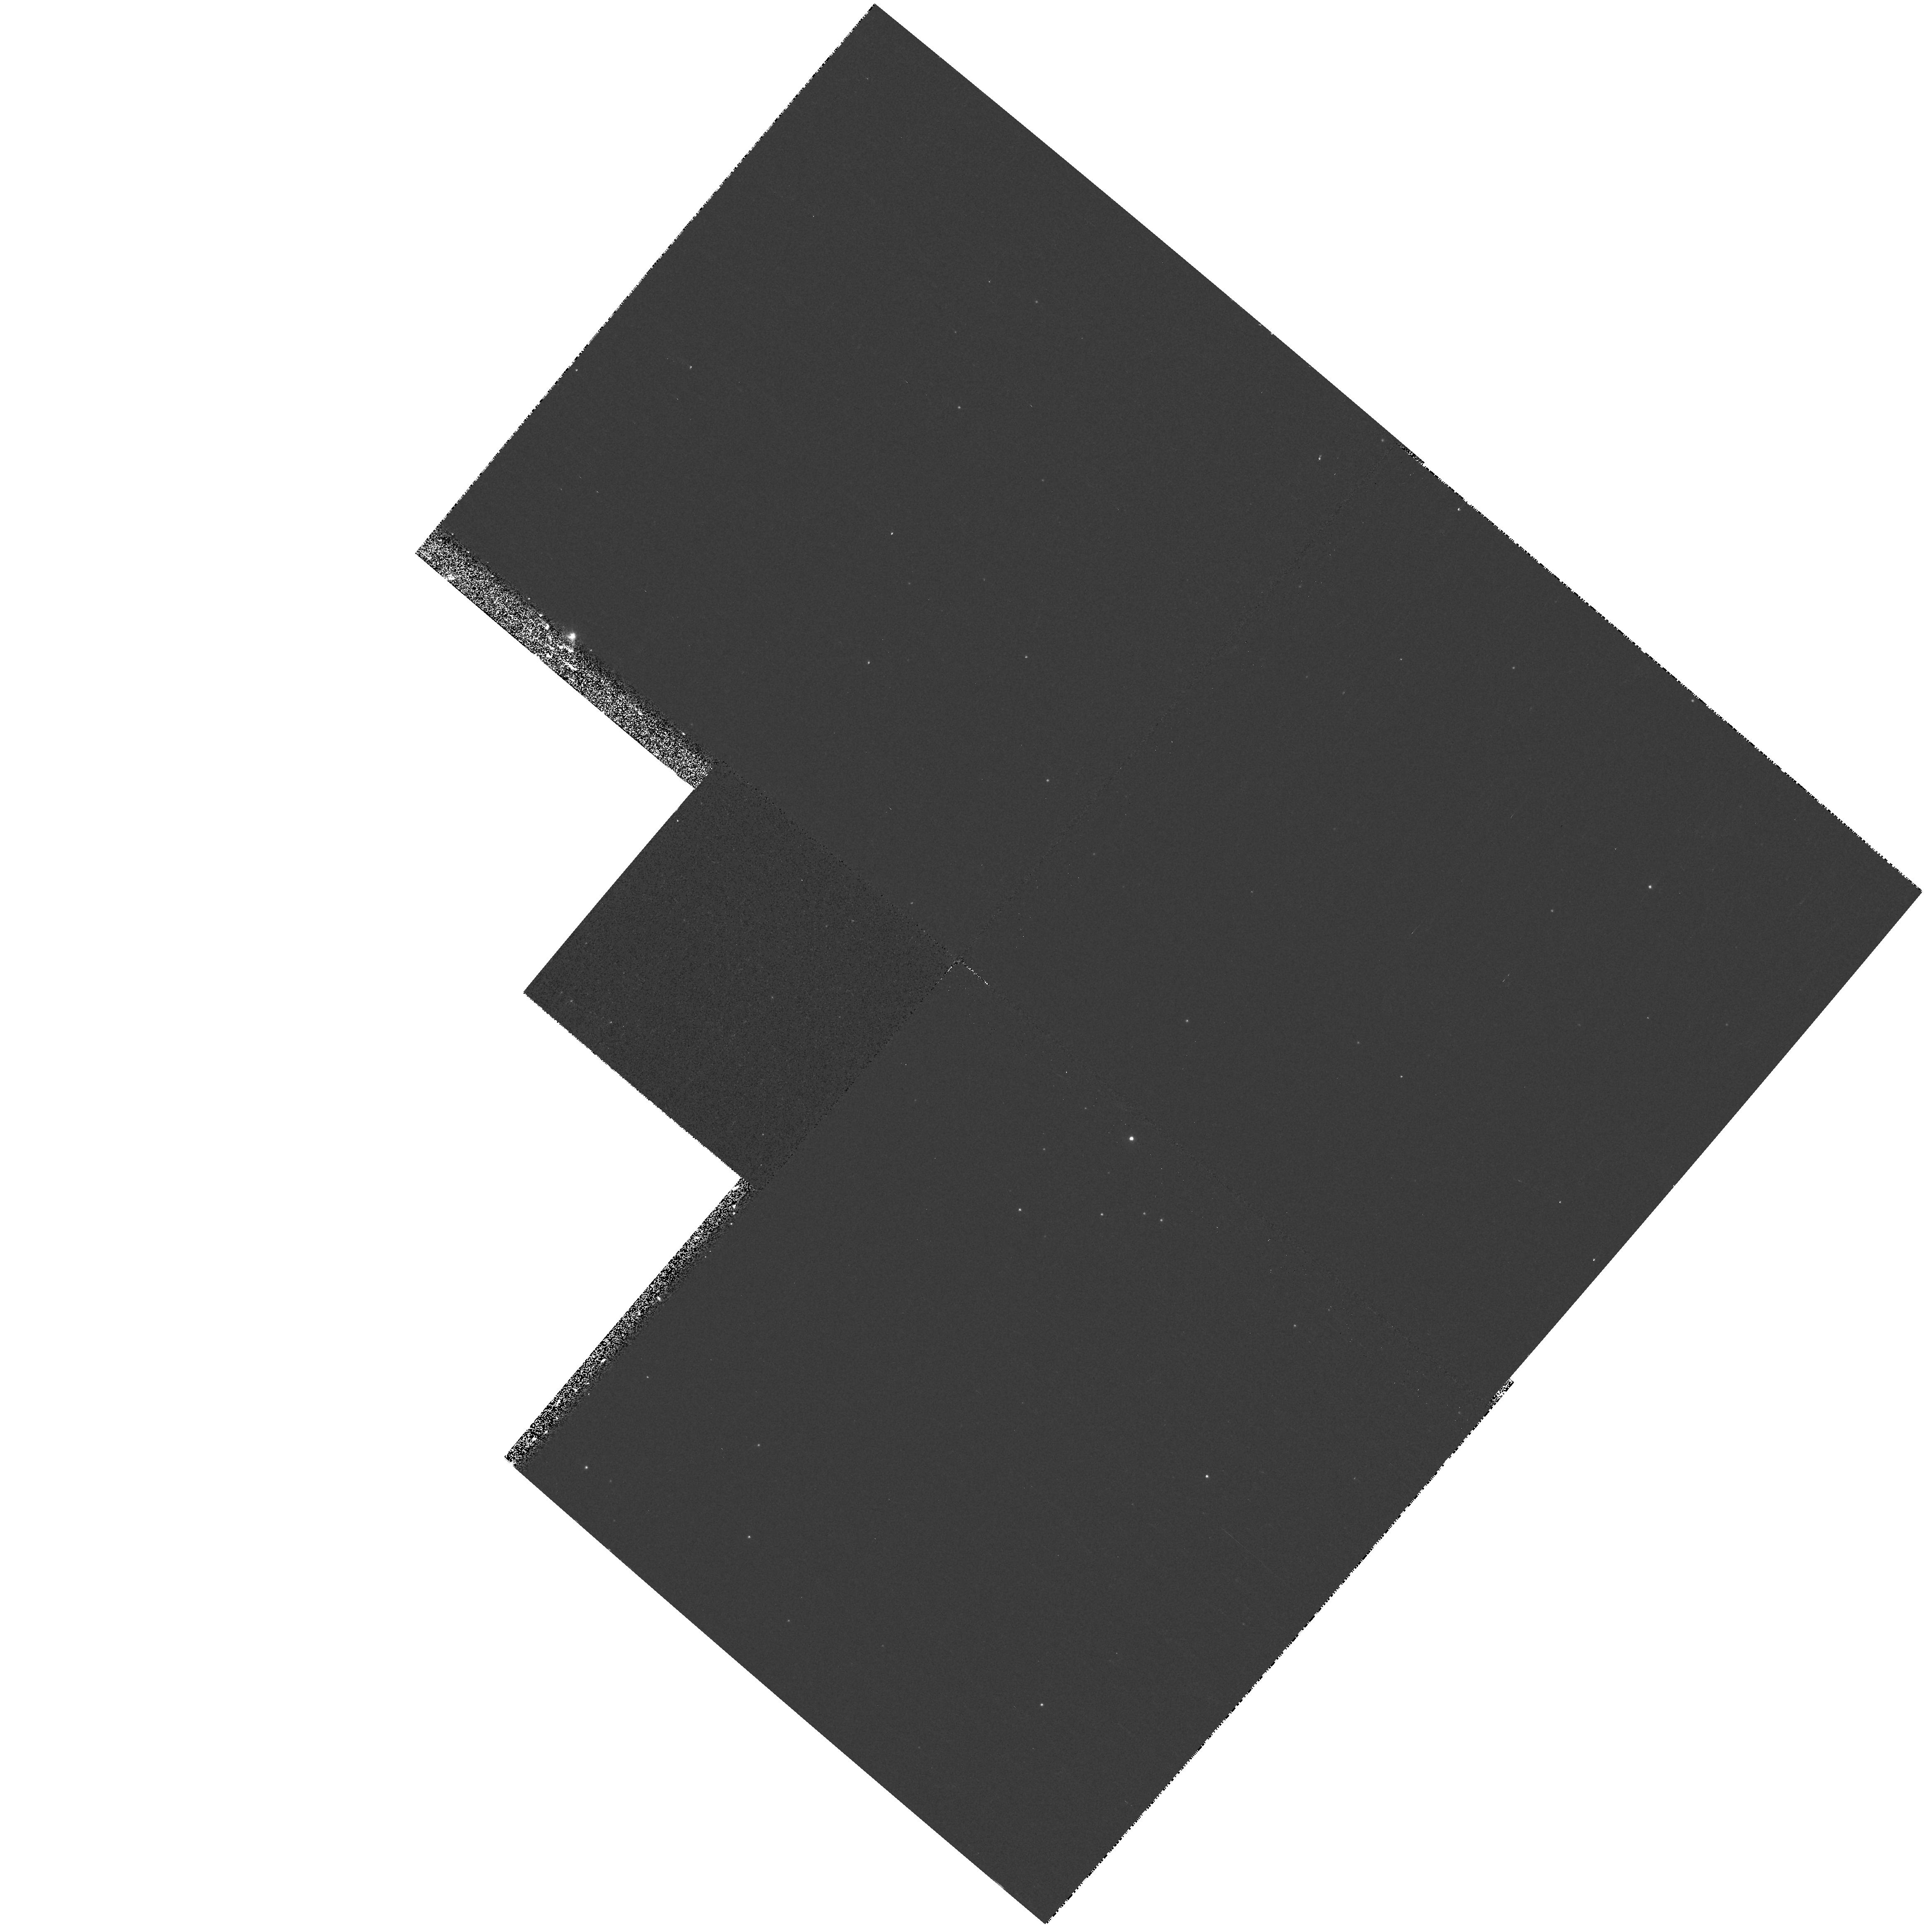
Target: NGC6822-PARFIELD37
Instrument: WFPC2/PC
Filter: F336W
Exposure: 10 min
Observation ID: hst_8675_37_wfpc2_pc_f336w_u66437

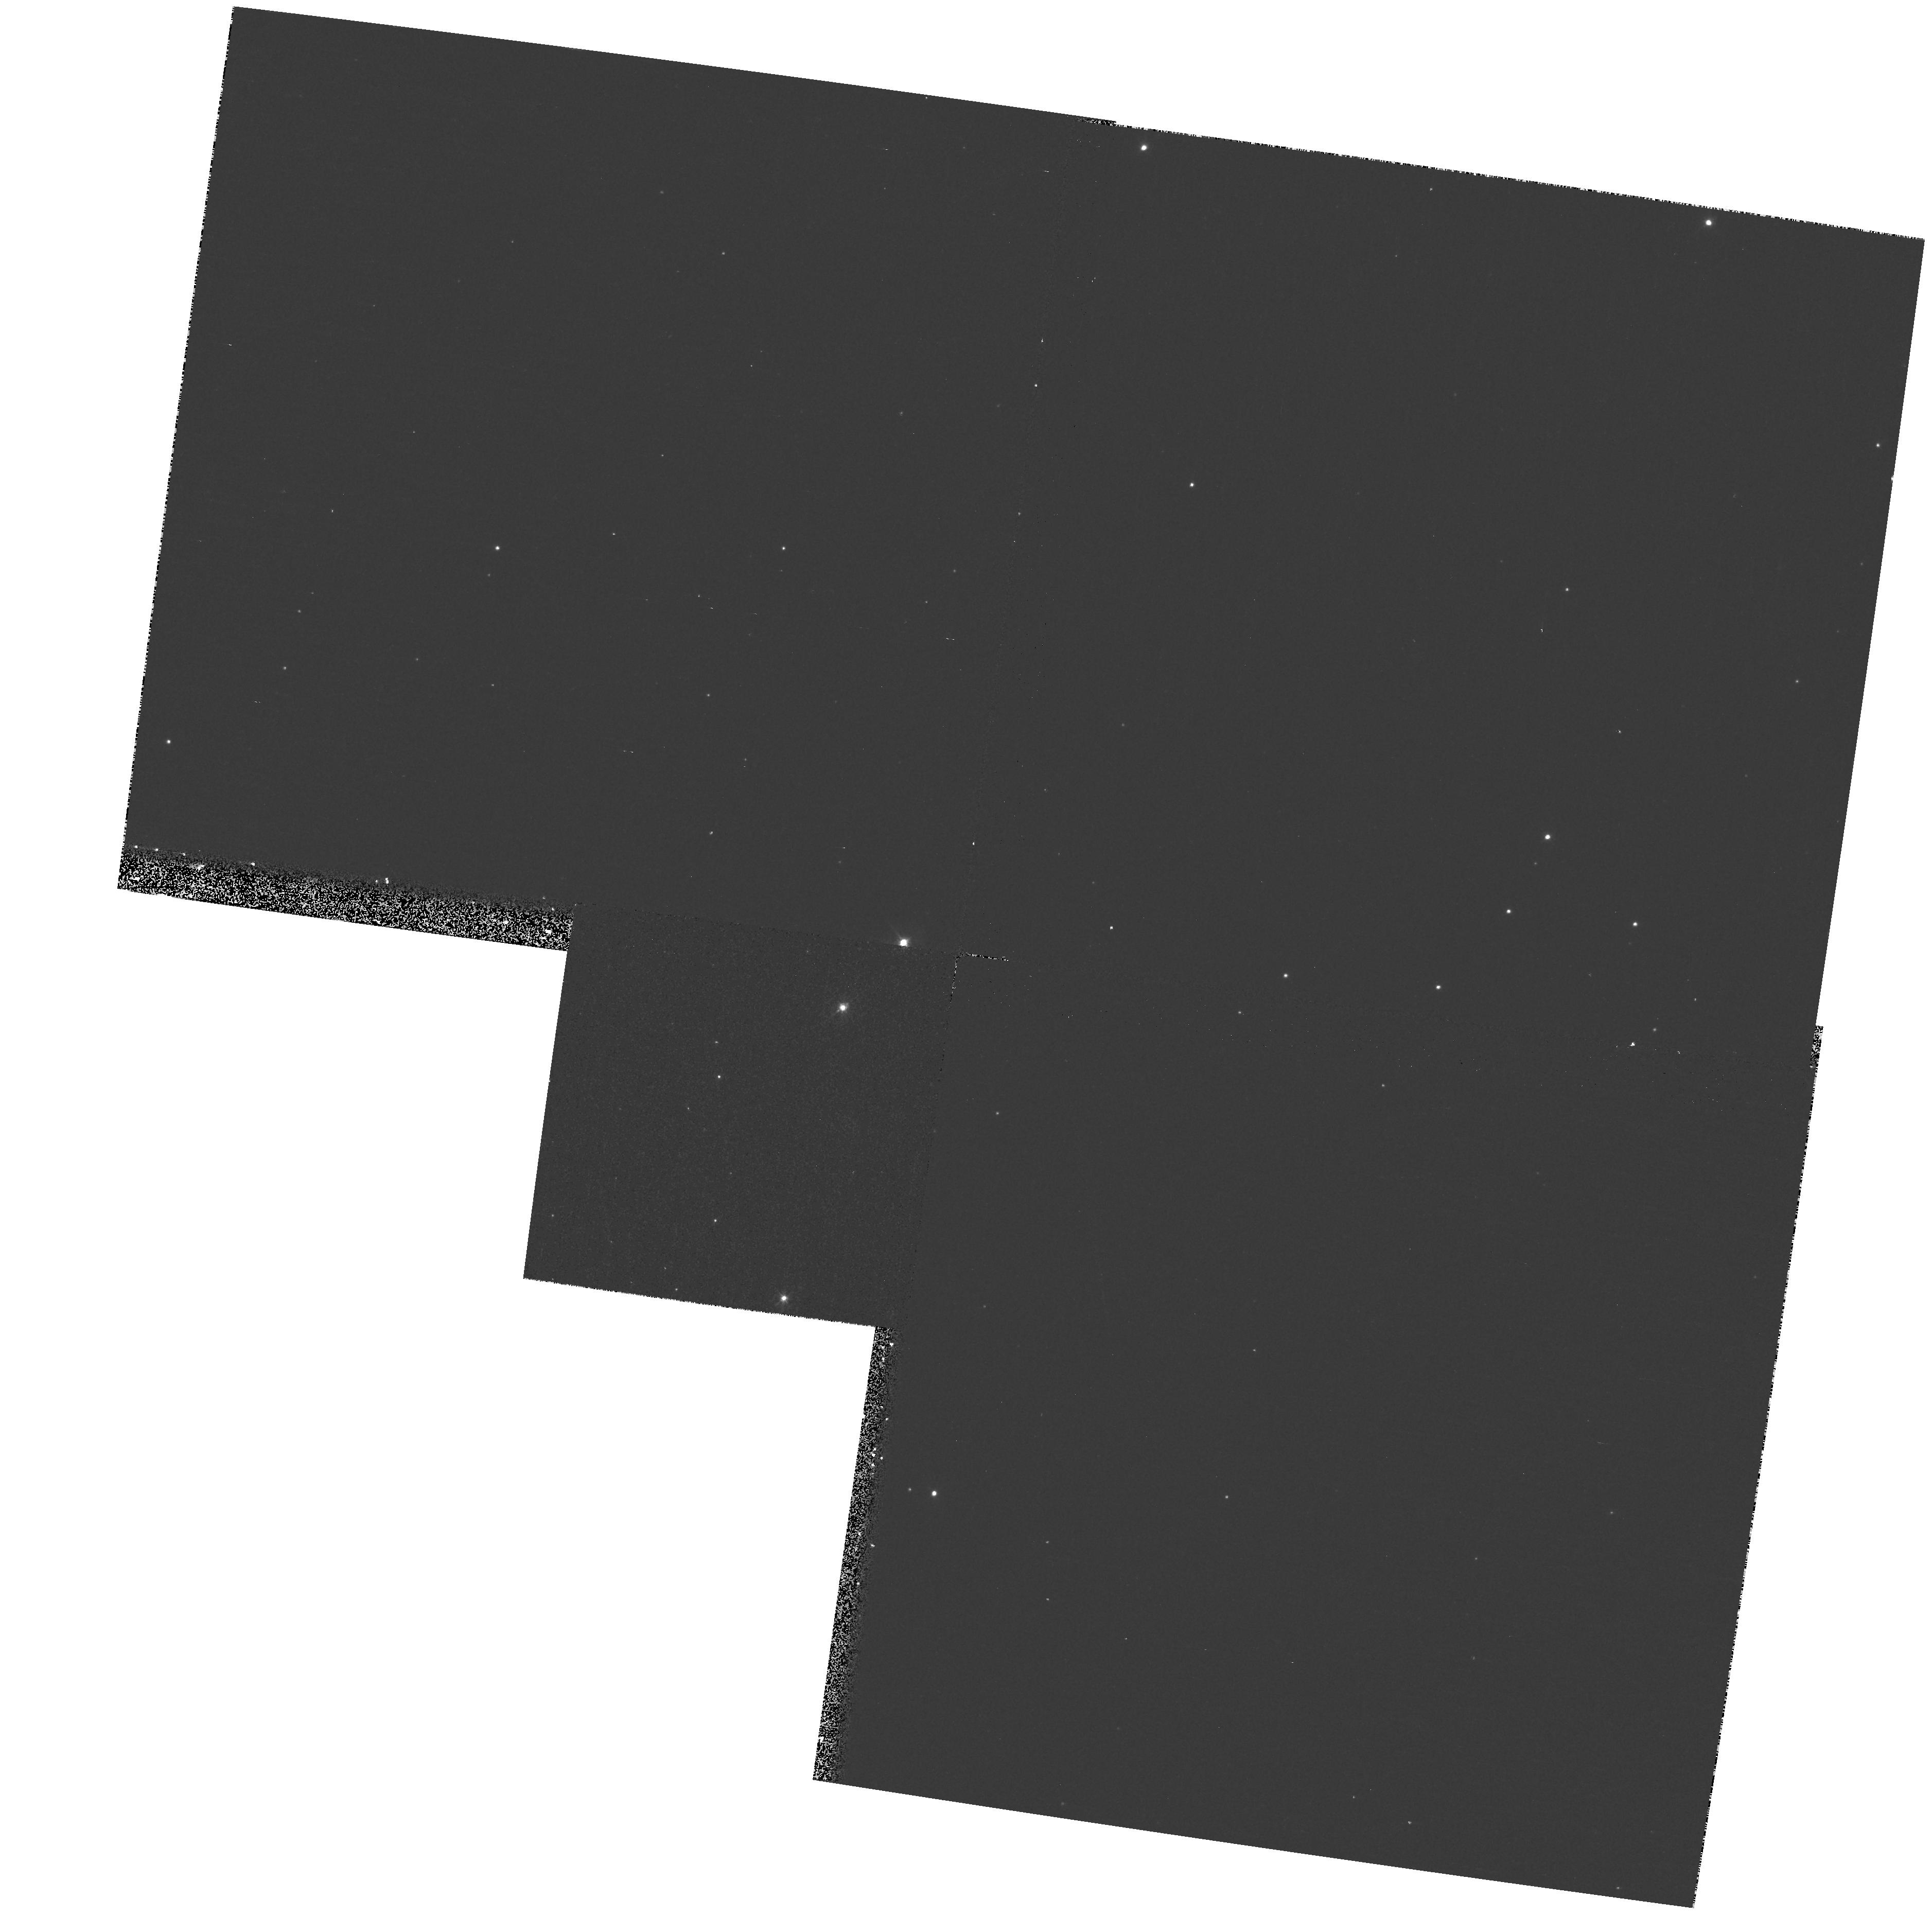
Target: NGC6822-PARFIELD30
Instrument: WFPC2/PC
Filter: F439W
Exposure: 9 min
Observation ID: hst_8675_30_wfpc2_pc_f439w_u66430

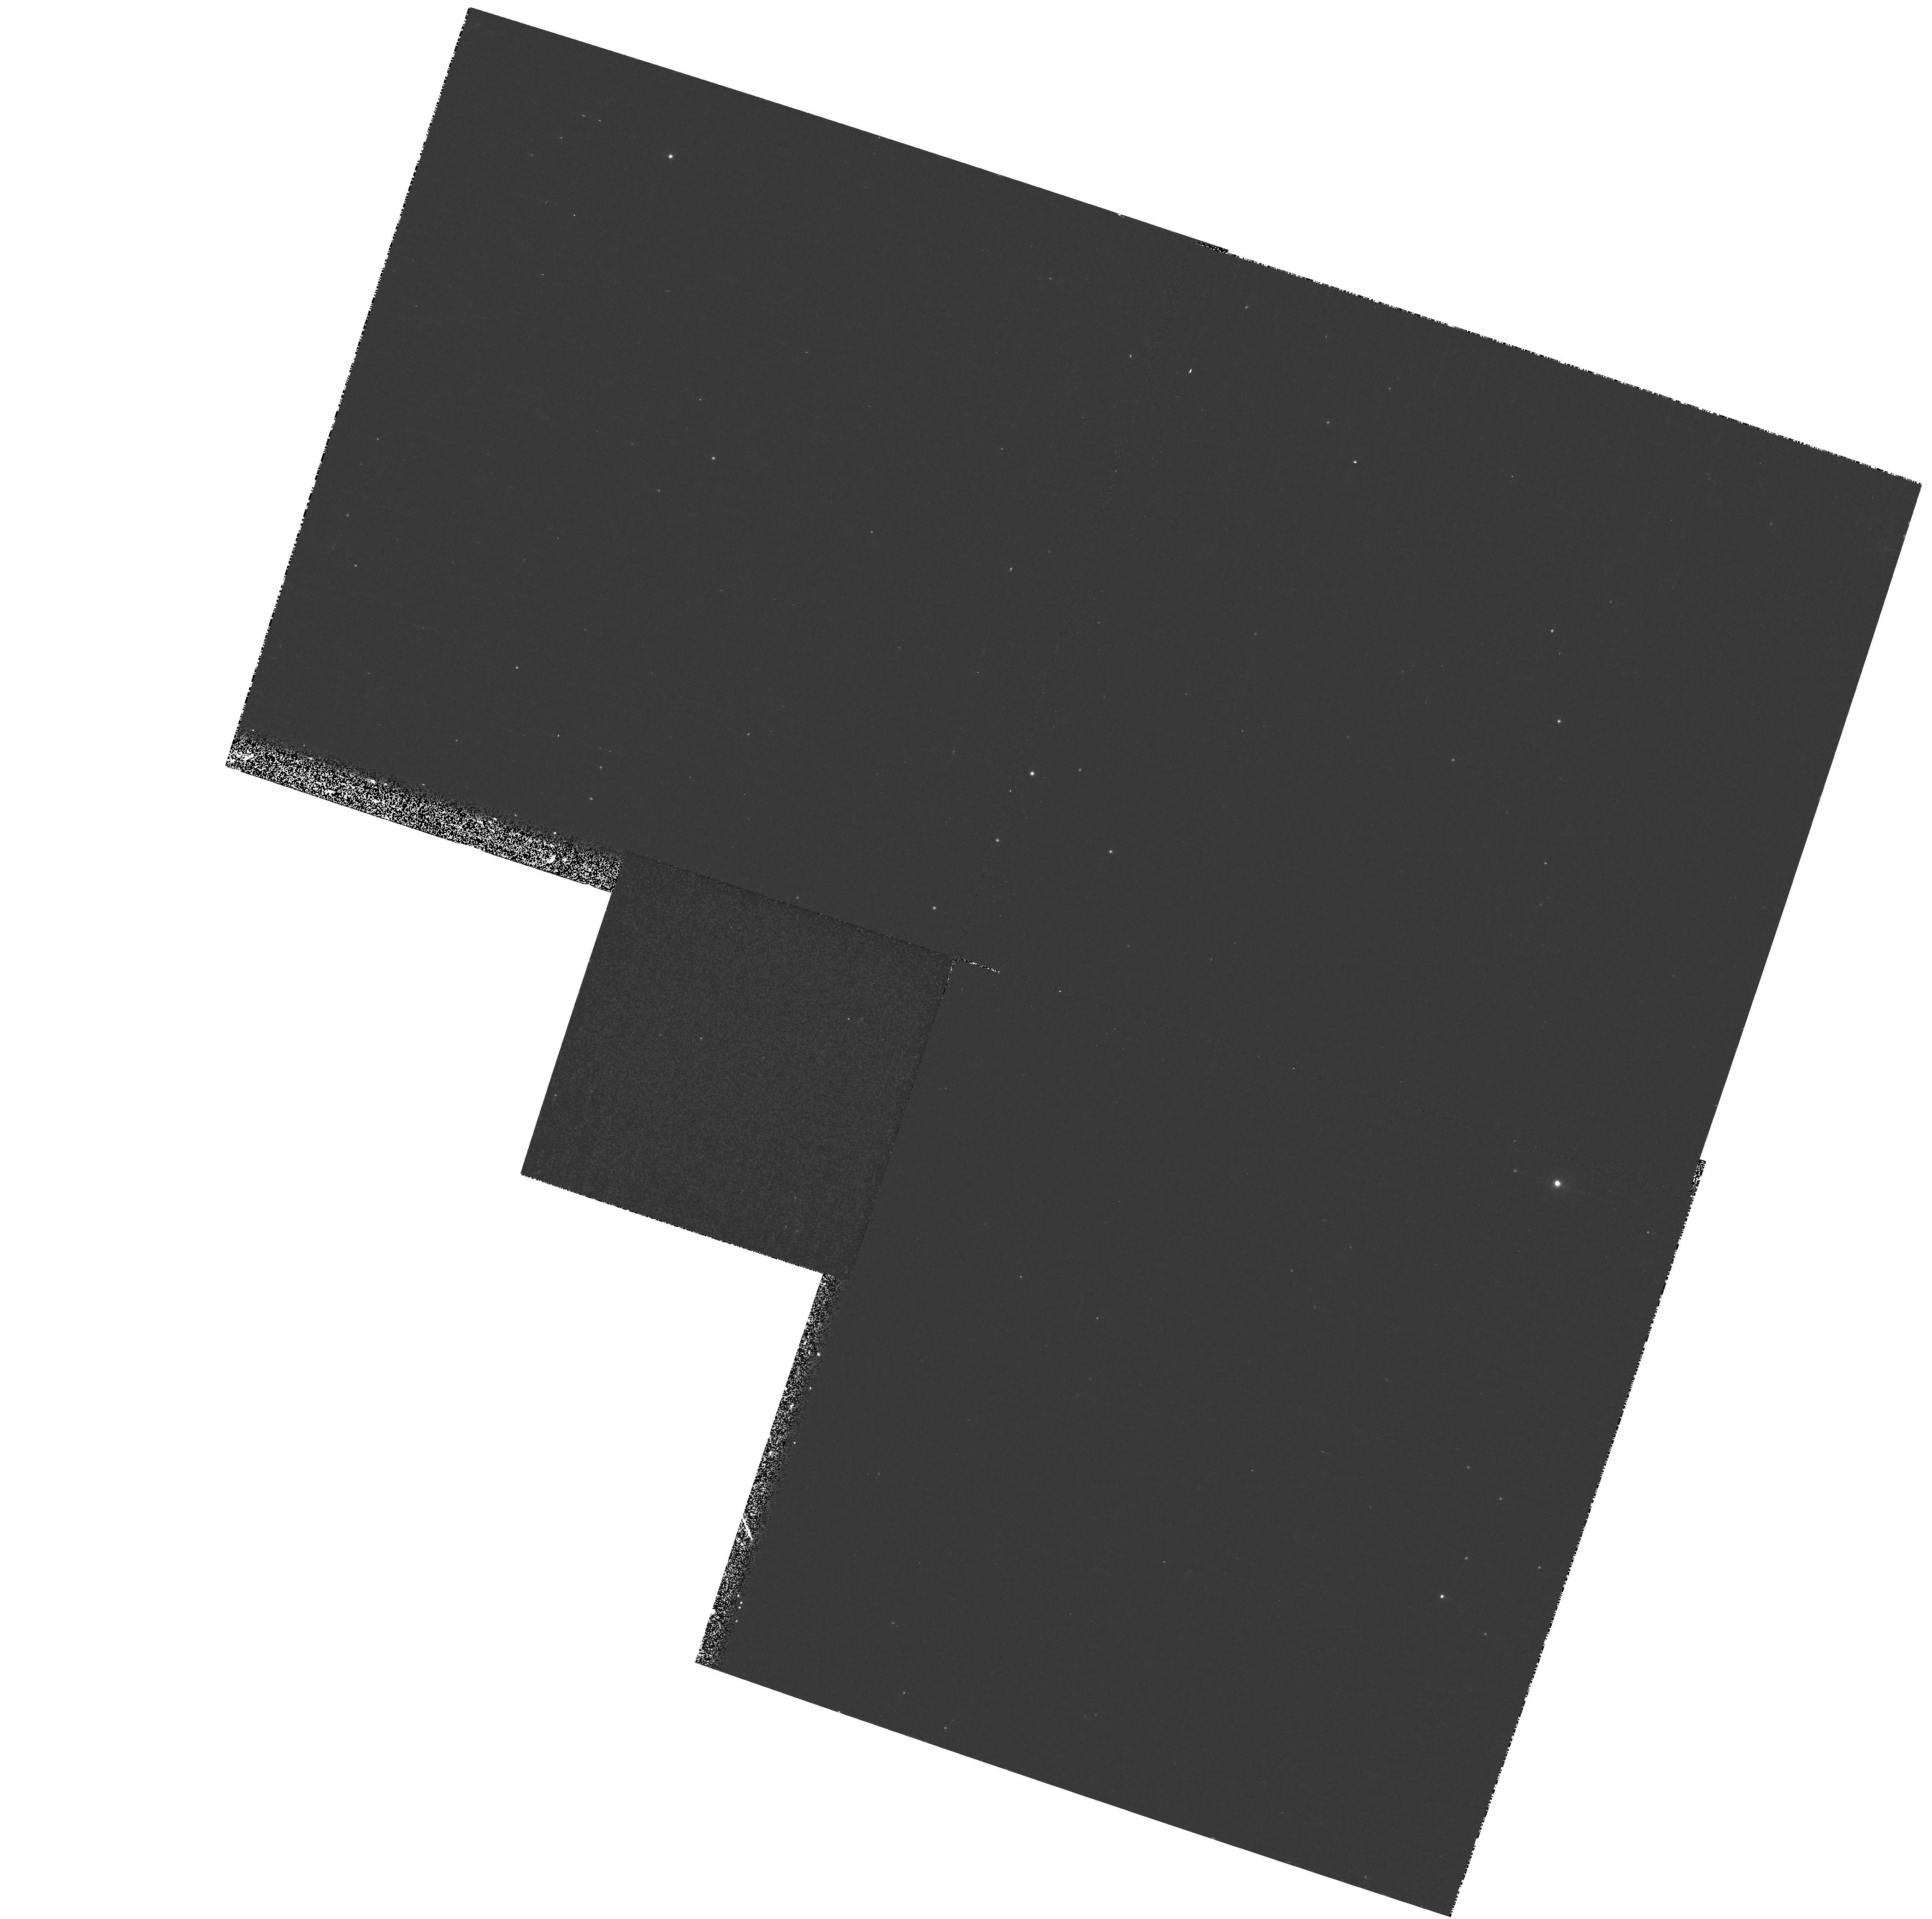
Target: NGC6822-PARFIELD38
Instrument: WFPC2/PC
Filter: F336W
Exposure: 10 min
Observation ID: hst_8675_38_wfpc2_pc_f336w_u66438

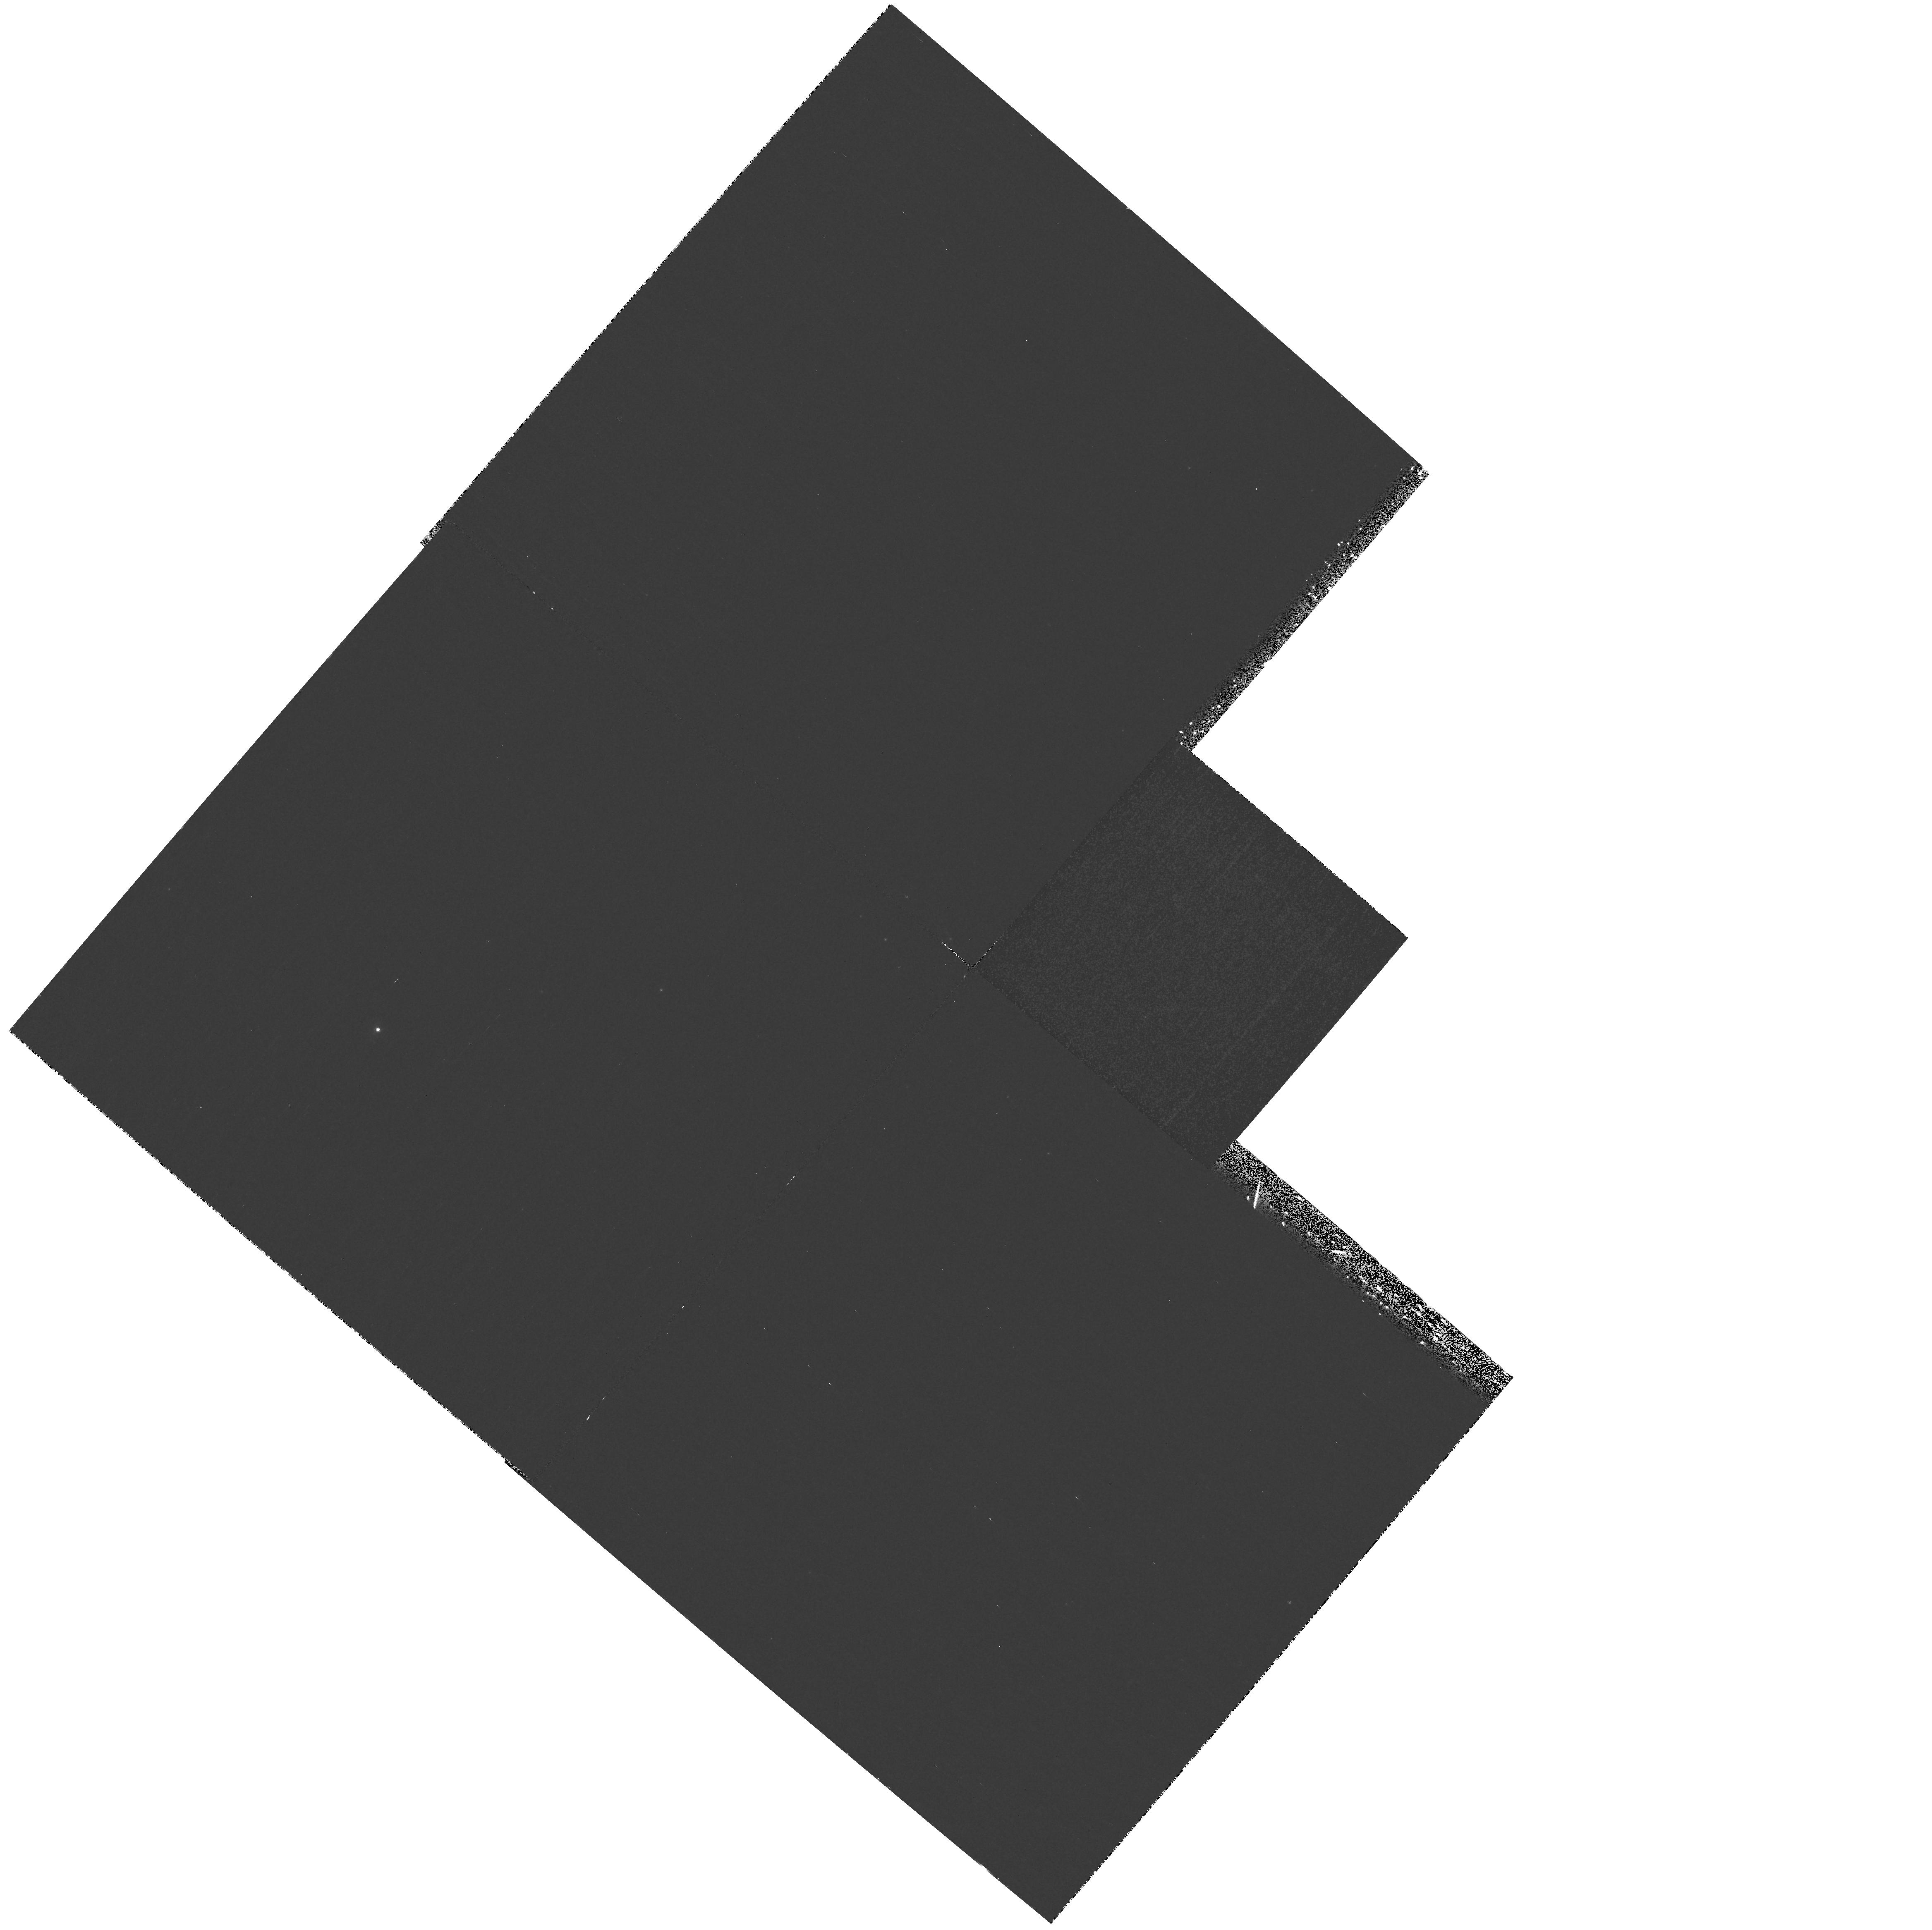
Target: NGC6822-PARFIELD10
Instrument: WFPC2/PC
Filter: F255W
Exposure: 30 min
Observation ID: hst_8675_11_wfpc2_pc_f255w_u66411

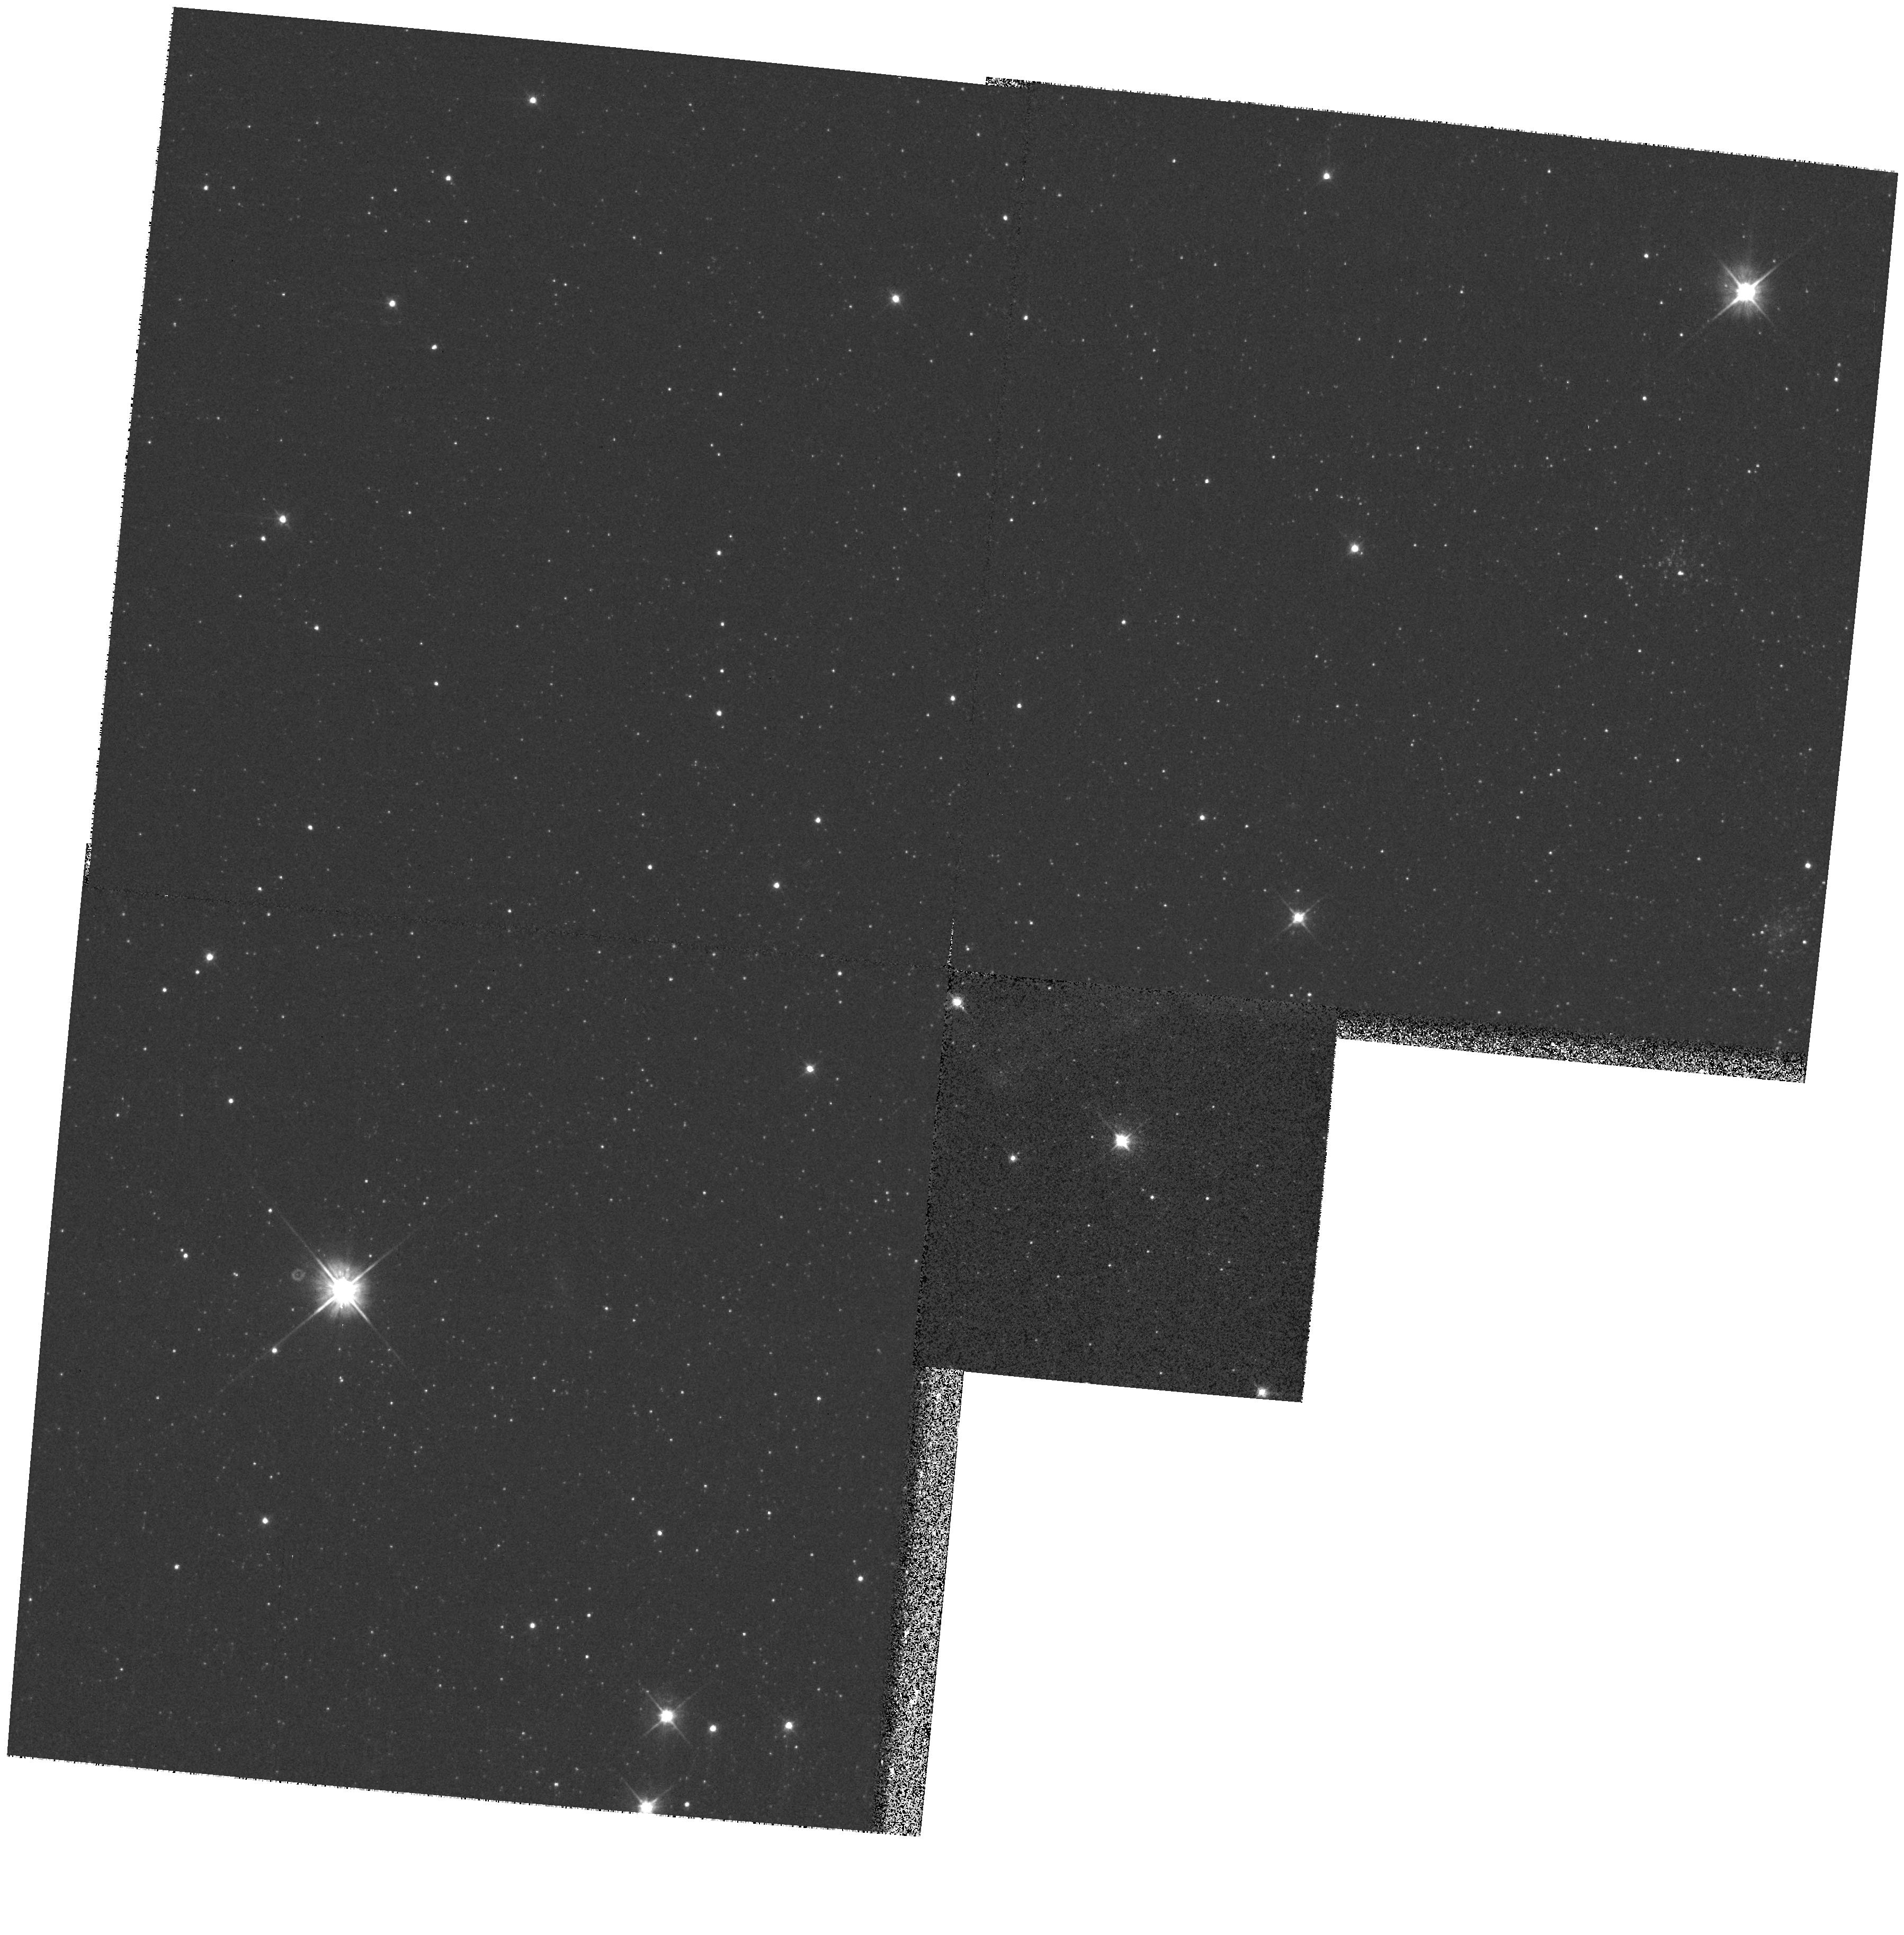
Target: NGC6822-PARFIELD32
Instrument: WFPC2/PC
Filter: F555W
Exposure: 3 min
Observation ID: hst_8675_32_wfpc2_pc_f555w_u66432

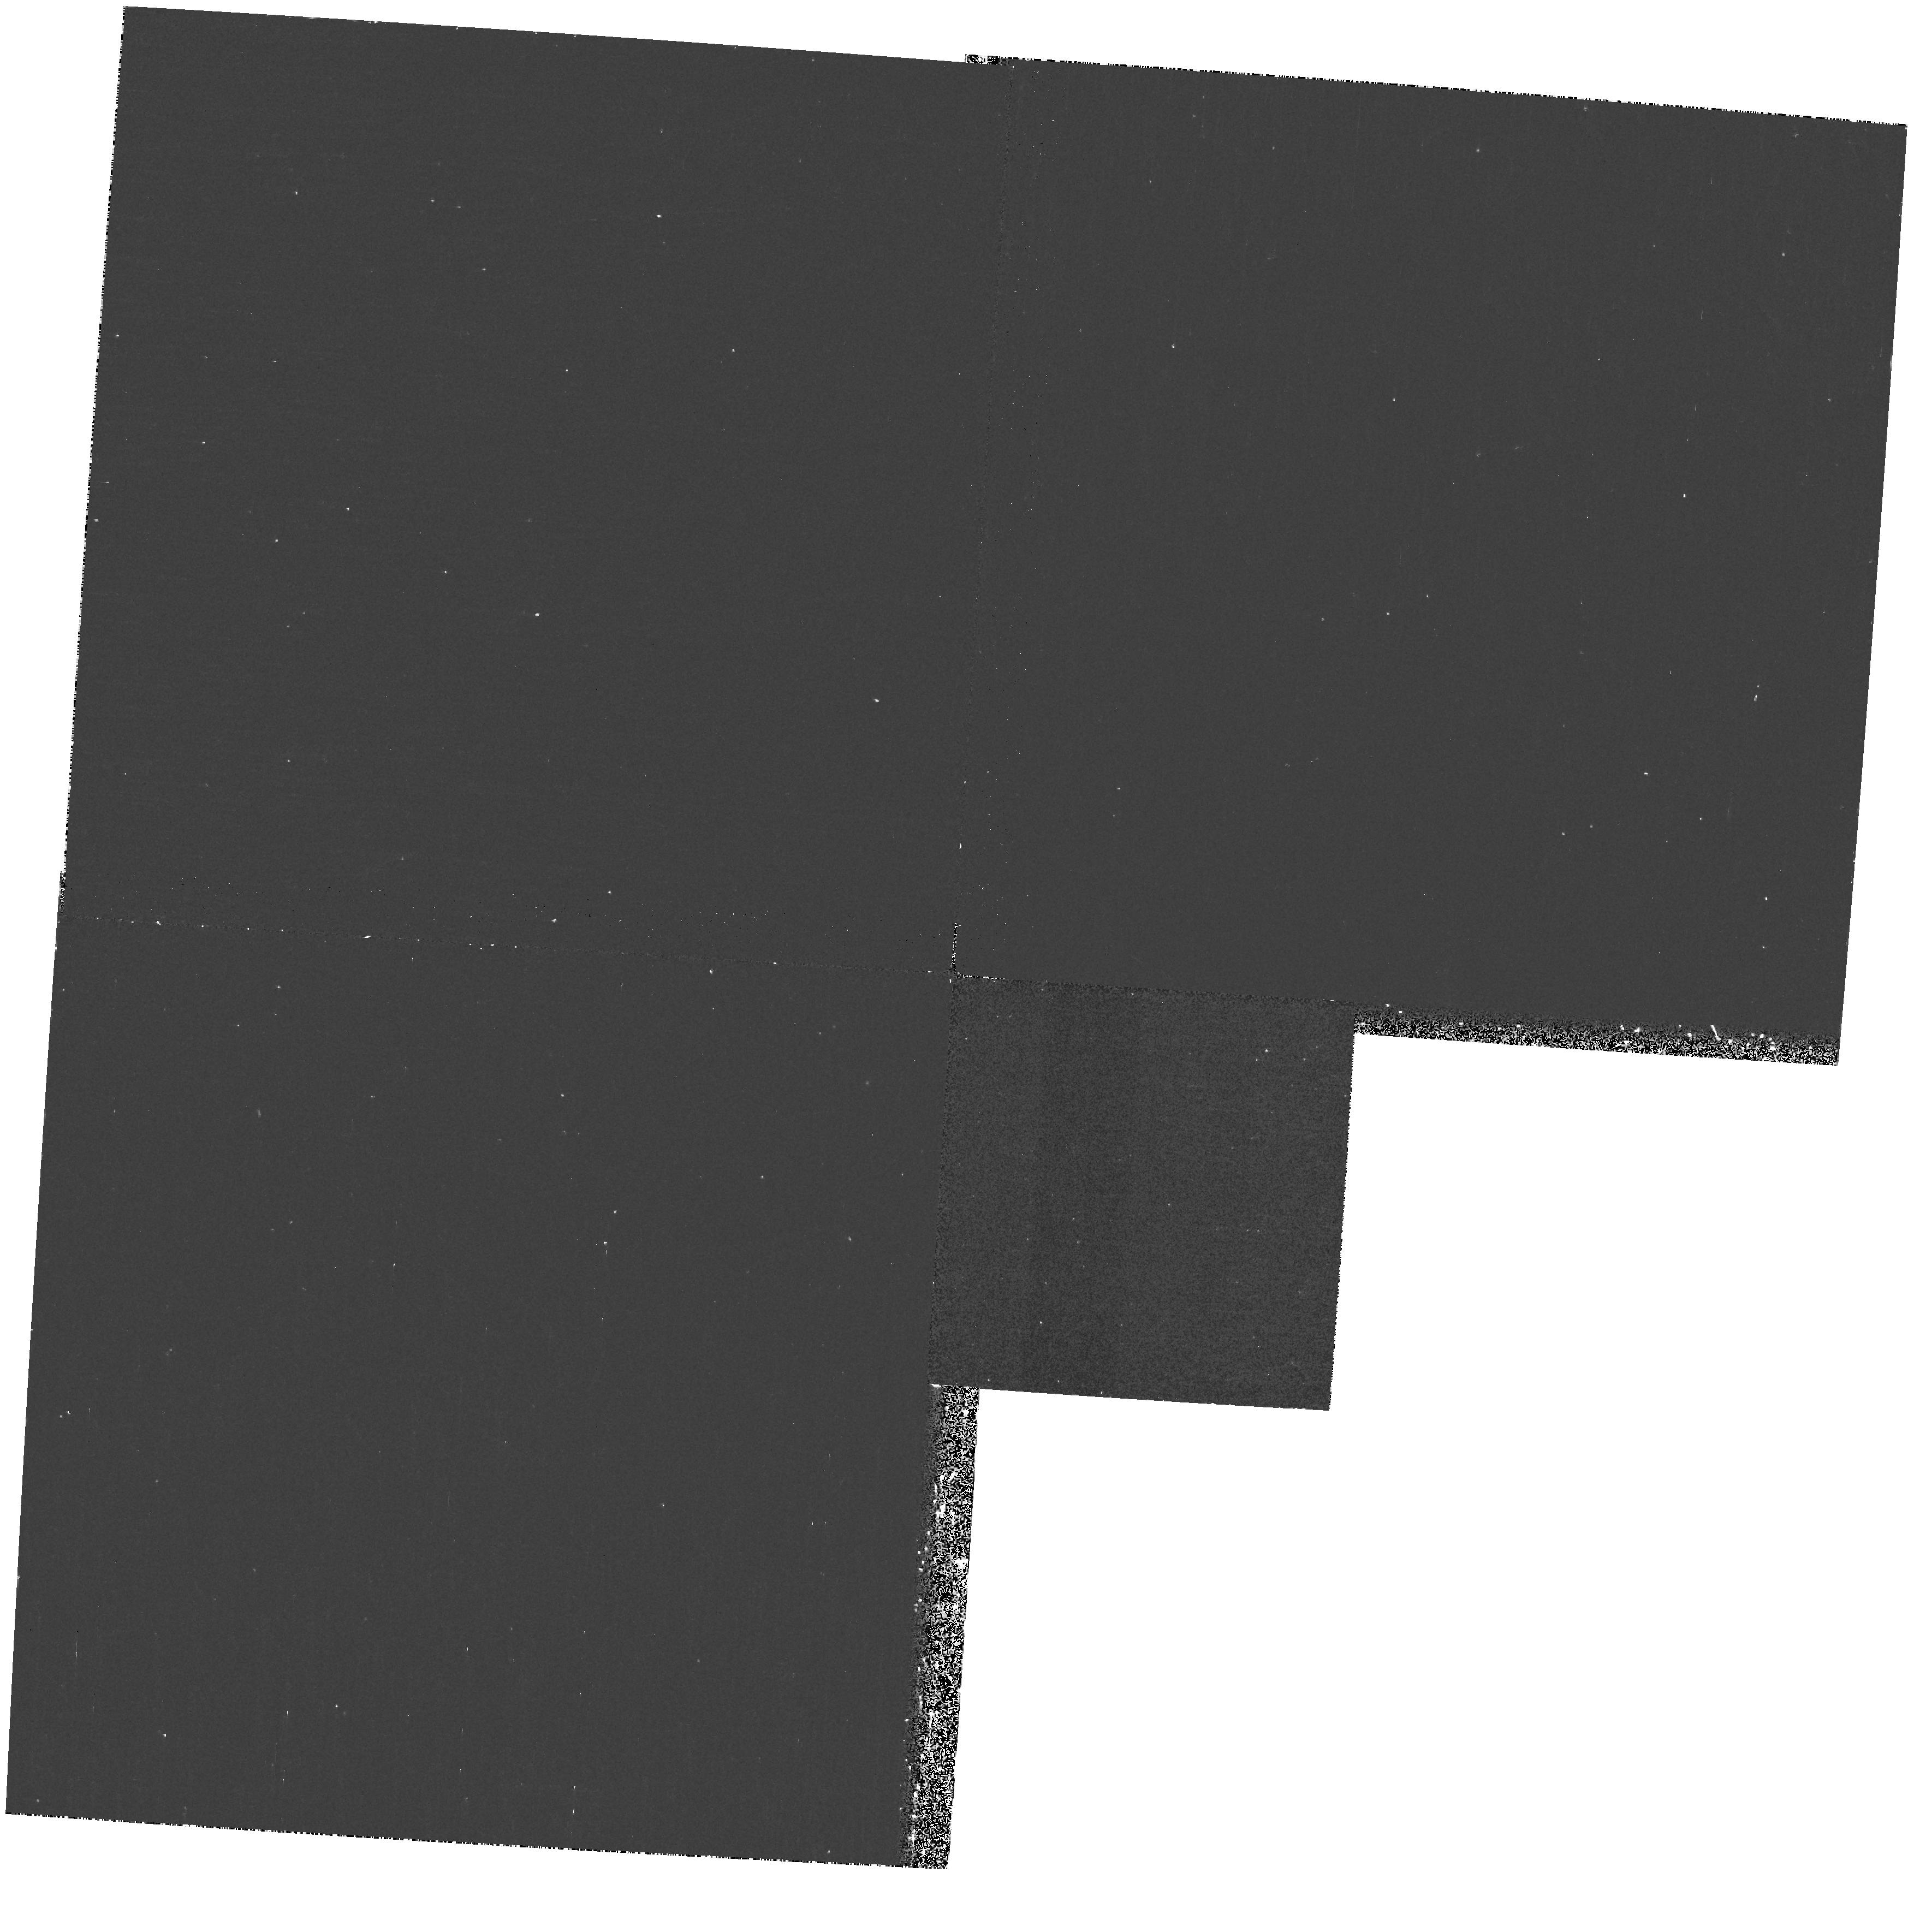
Target: NGC6822-PARFIELD31
Instrument: WFPC2/PC
Filter: F170W
Exposure: 17 min
Observation ID: hst_8675_31_wfpc2_pc_f170w_u66431

The Massive Star Content of NGC 6822 (PI: Bianchi, Luciana C.)

We propose to characterize the young, coeval stellar population discovered with WFPC2 multiband imaging in a NGC6822 star forming region, with follow-up spectroscopy of the massive star candidates. Photometry alone is not sensitive to accurate measurements of temperature and extinction for stars hotter than B2. Blue spectra will provide spectral type classification, and measurements of the stellar temperature, which will allow us to construct meaningful H-R diagrams. UV spectra will provide critical measurements of ionizing luminosities, wind velocity and mass loss. STIS configurations allow a most effective observing strategy: we will take UV spectra in slitless mode, and the optical spectra with the STIS long slit in the G430L range, which will also provide spatially resolved information on the surrounding parent nebula. The UV plus optical spectra will yield a quantitative determination of all stellar parameters, and of the extinction properties, in this extremely metal-poor HII region. This study will provide a step forward in understanding how massive star formation (initial mass function, radiative and dynamical balance) and evolution depend on metallicity and other environmental factors. Resolved studies of local starbursts provide a key to interpret active star -forming distant galaxies. We also request WFPC2 parallel imaging to continue our stellar population study.